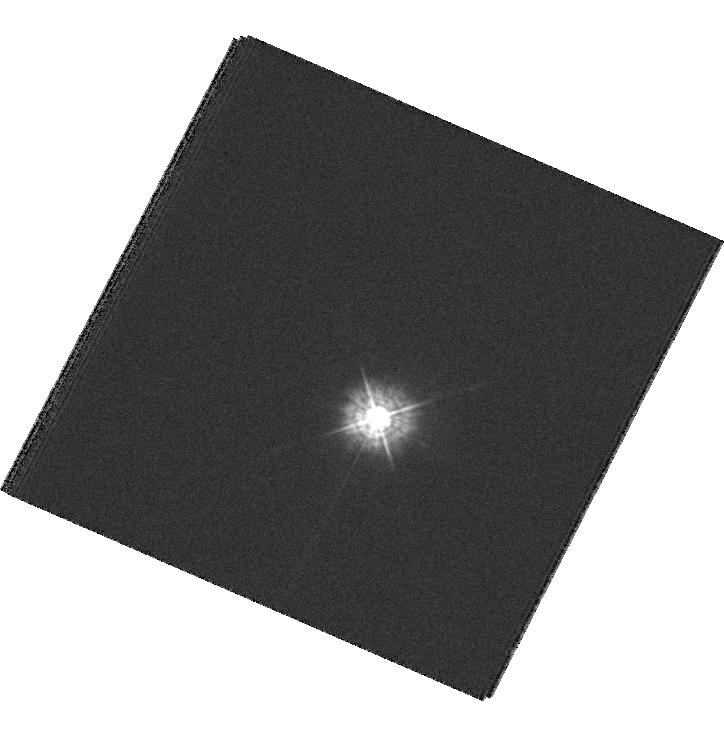
Target: GD153
Instrument: WFC3/UVIS
Filter: F336W
Exposure: 4 min
Observation ID: hst_12090_01_wfc3_uvis_f336w_ibee01

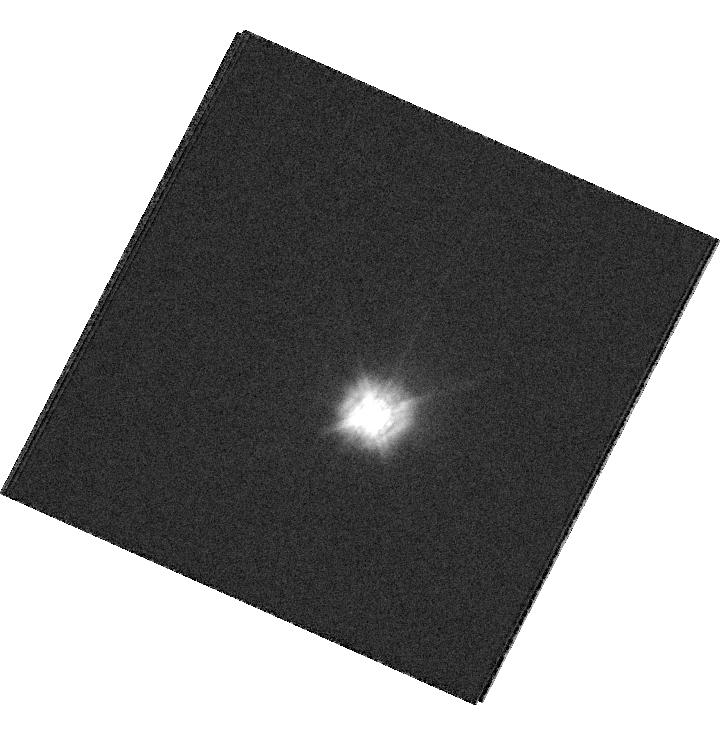
Target: GD153
Instrument: WFC3/UVIS
Filter: F336W
Exposure: 4 min
Observation ID: hst_12090_02_wfc3_uvis_f336w_ibee02

WFC3/UVIS Photometric Calibration - The Spatial Stability of the Detector (PI: Kalirai, Jason)

The current WFC3 UVIS and IR calibrations are almost entirely based on observations taken in small subarrays at the corners of UVIS1 and UVIS2, and at the center of the IR detector. One of our filters, F336W, shows higher than expected throughput in this filter by 4%. The source of this has not been narrowed down and we need to determine whether the photometry is consistent over the detector or if it is just the region of the subarray (corner) that is showing higher counts. A preliminary investigation suggests significant structure in the flat field for this filter. We request two orbits to move a spectrophotometric standard, GD153, in a small subarray over 23 dither positions on UVIS1 and UVIS2. We note that F336W is one of the most popular filters on WFC3.